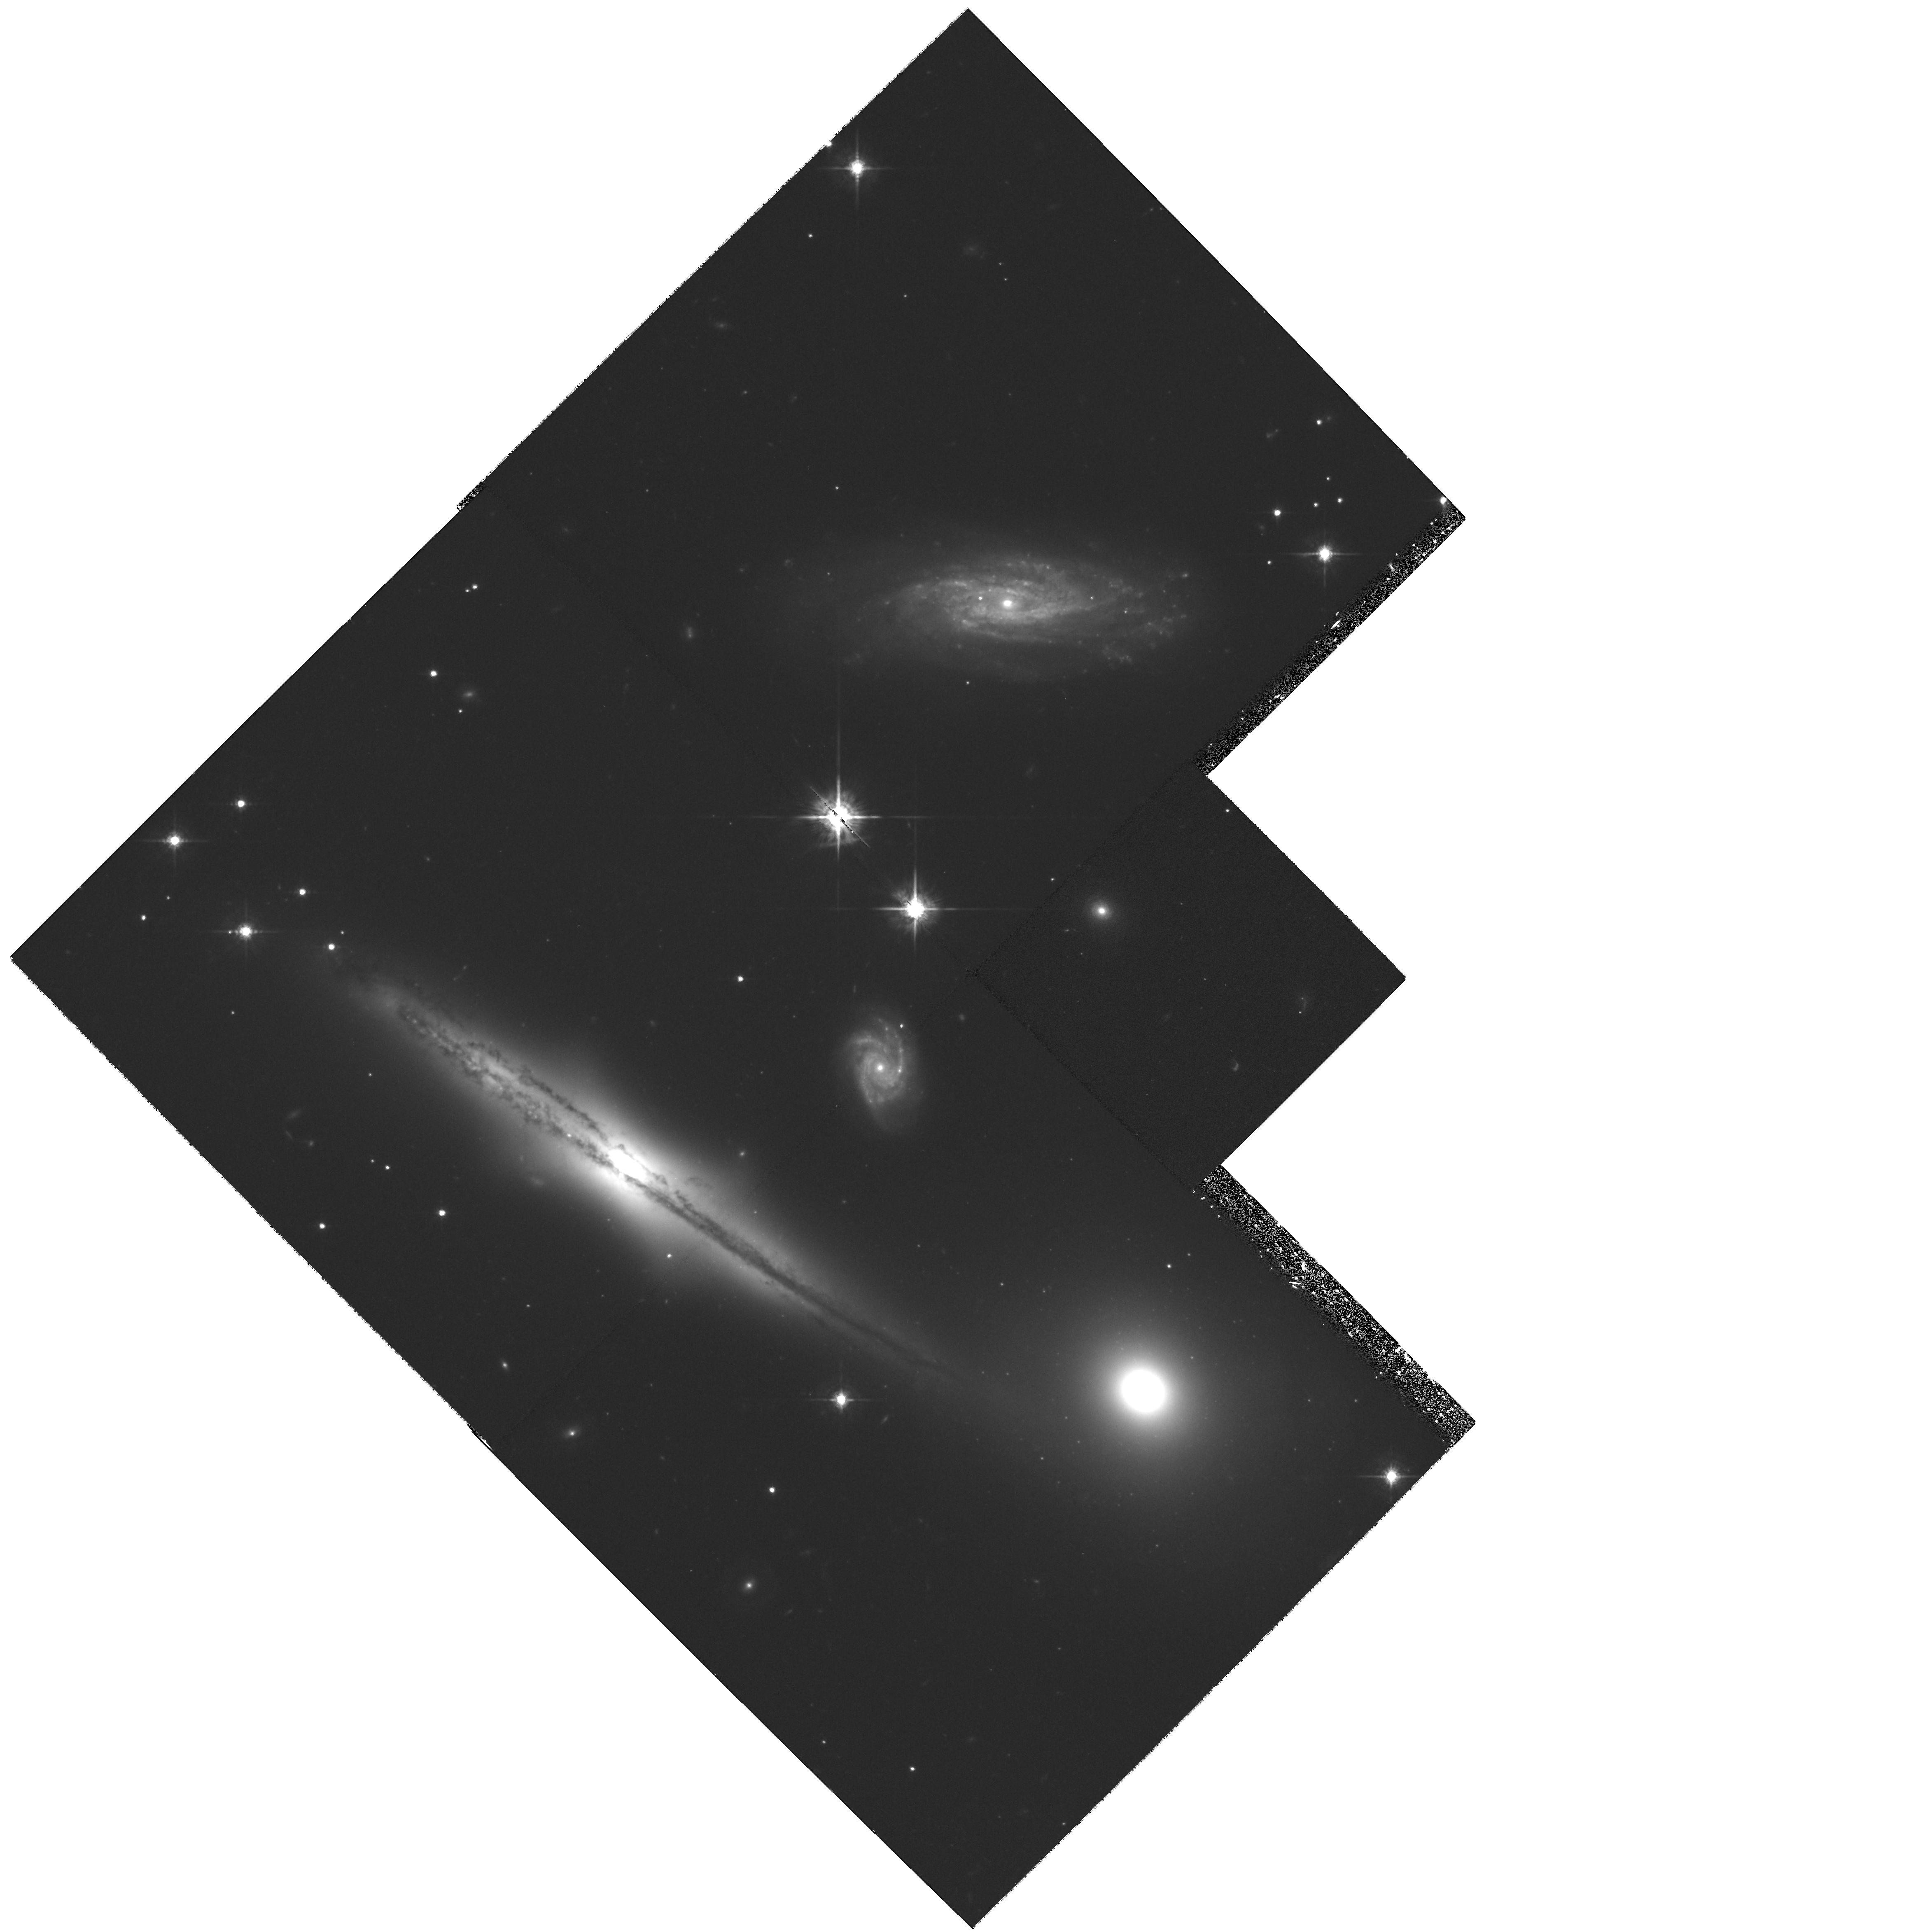
Target: HCG87
Instrument: WFPC2/PC
Filter: F675W
Exposure: 1.3 h
Observation ID: hst_8538_04_wfpc2_pc_f675w_u5k504

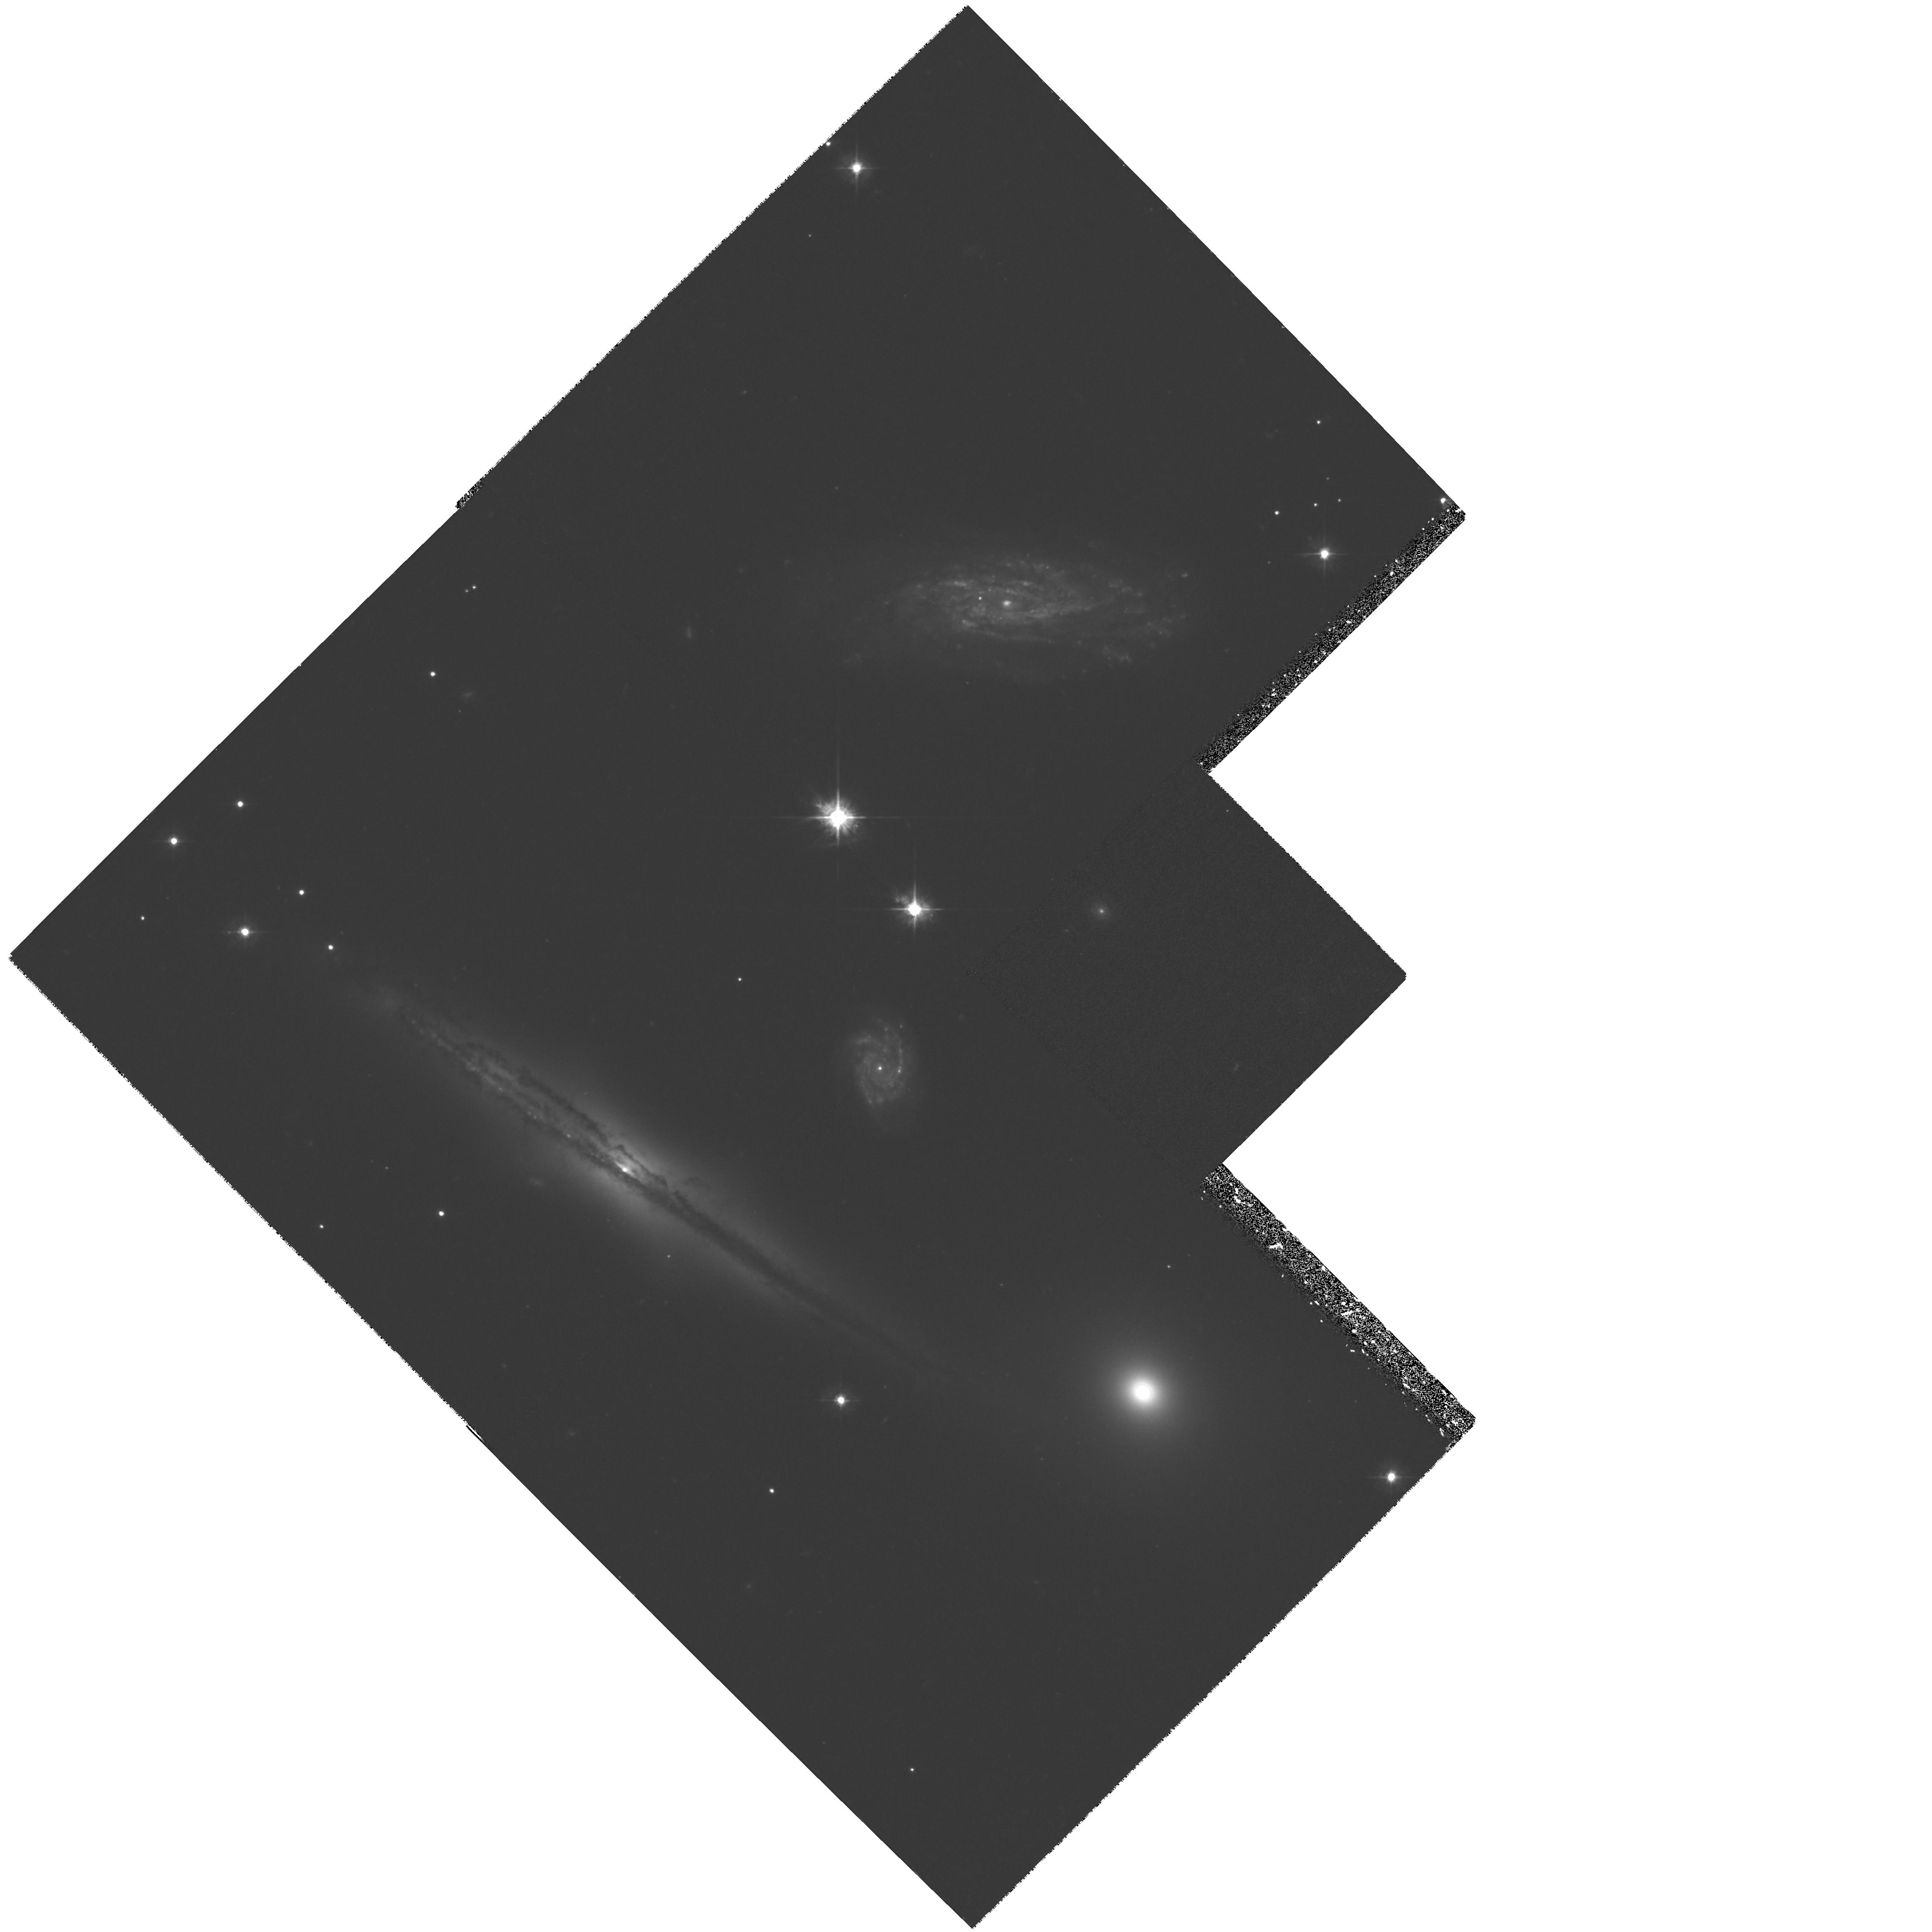
Target: HCG87
Instrument: WFPC2/PC
Filter: F450W
Exposure: 2 h
Observation ID: hst_8538_01_wfpc2_pc_f450w_u5k501

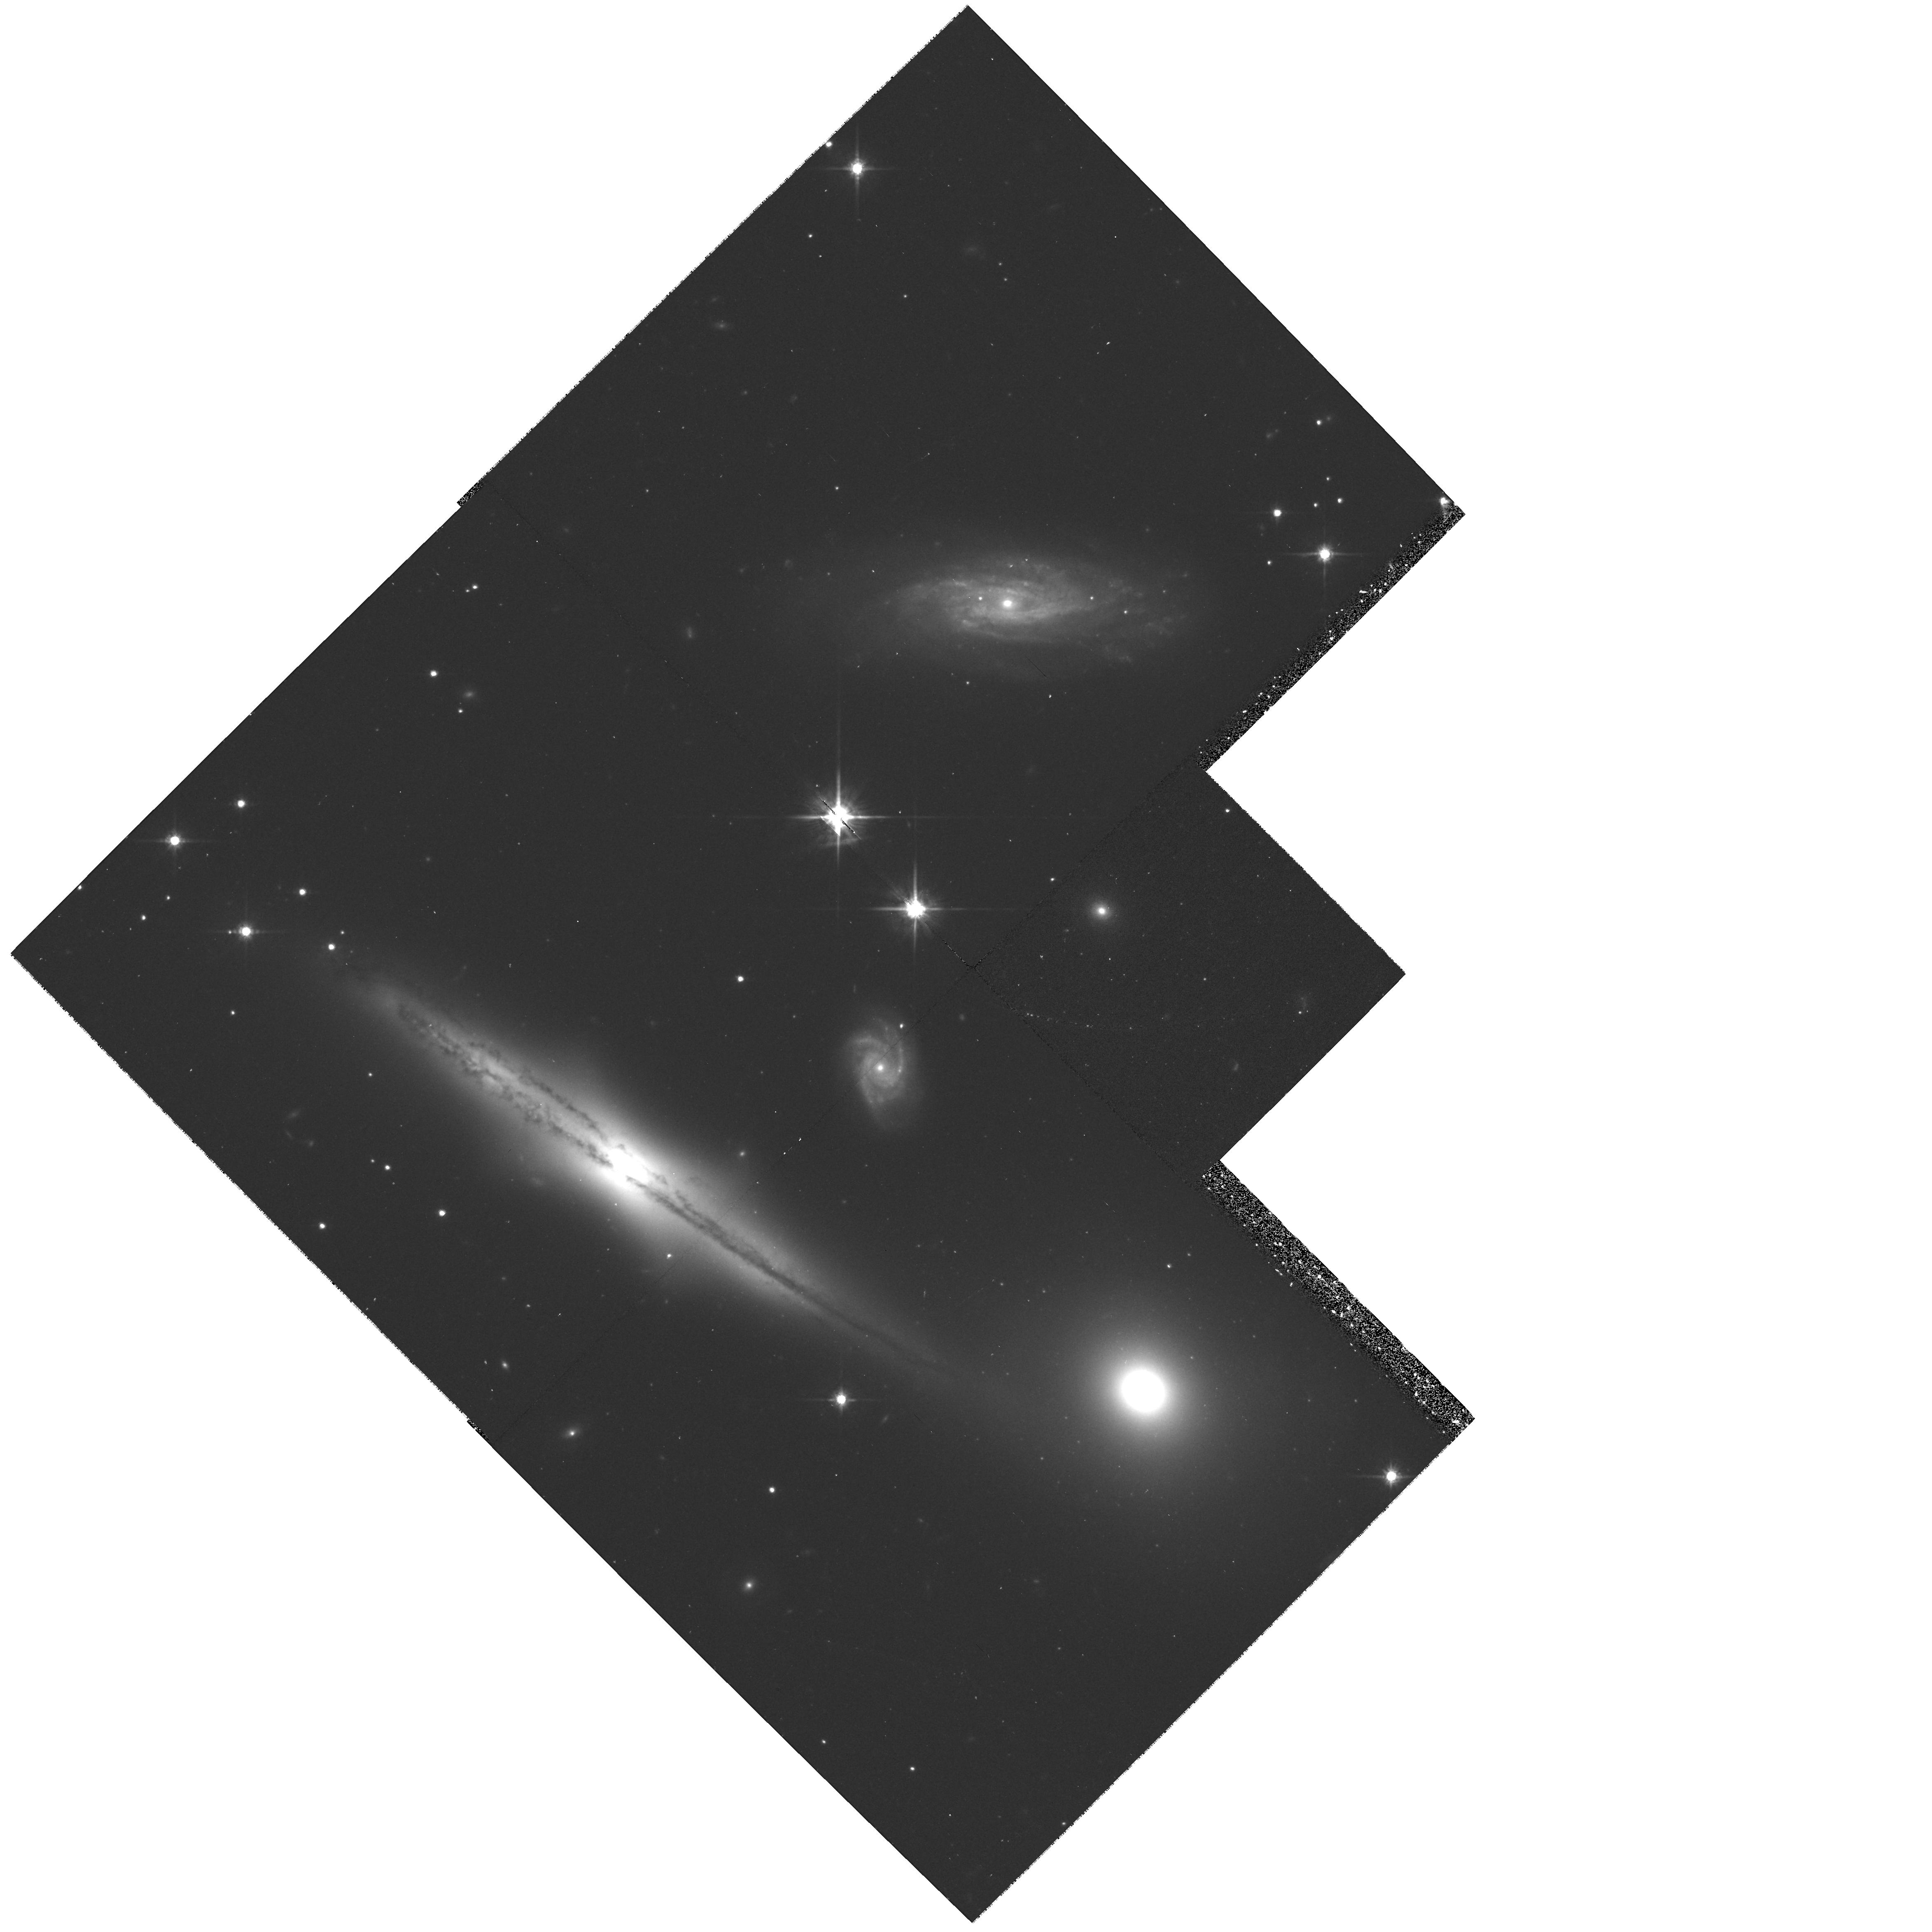
Target: HCG87
Instrument: WFPC2/PC
Filter: F814W
Exposure: 40 min
Observation ID: hst_8538_04_wfpc2_pc_f814w_u5k504

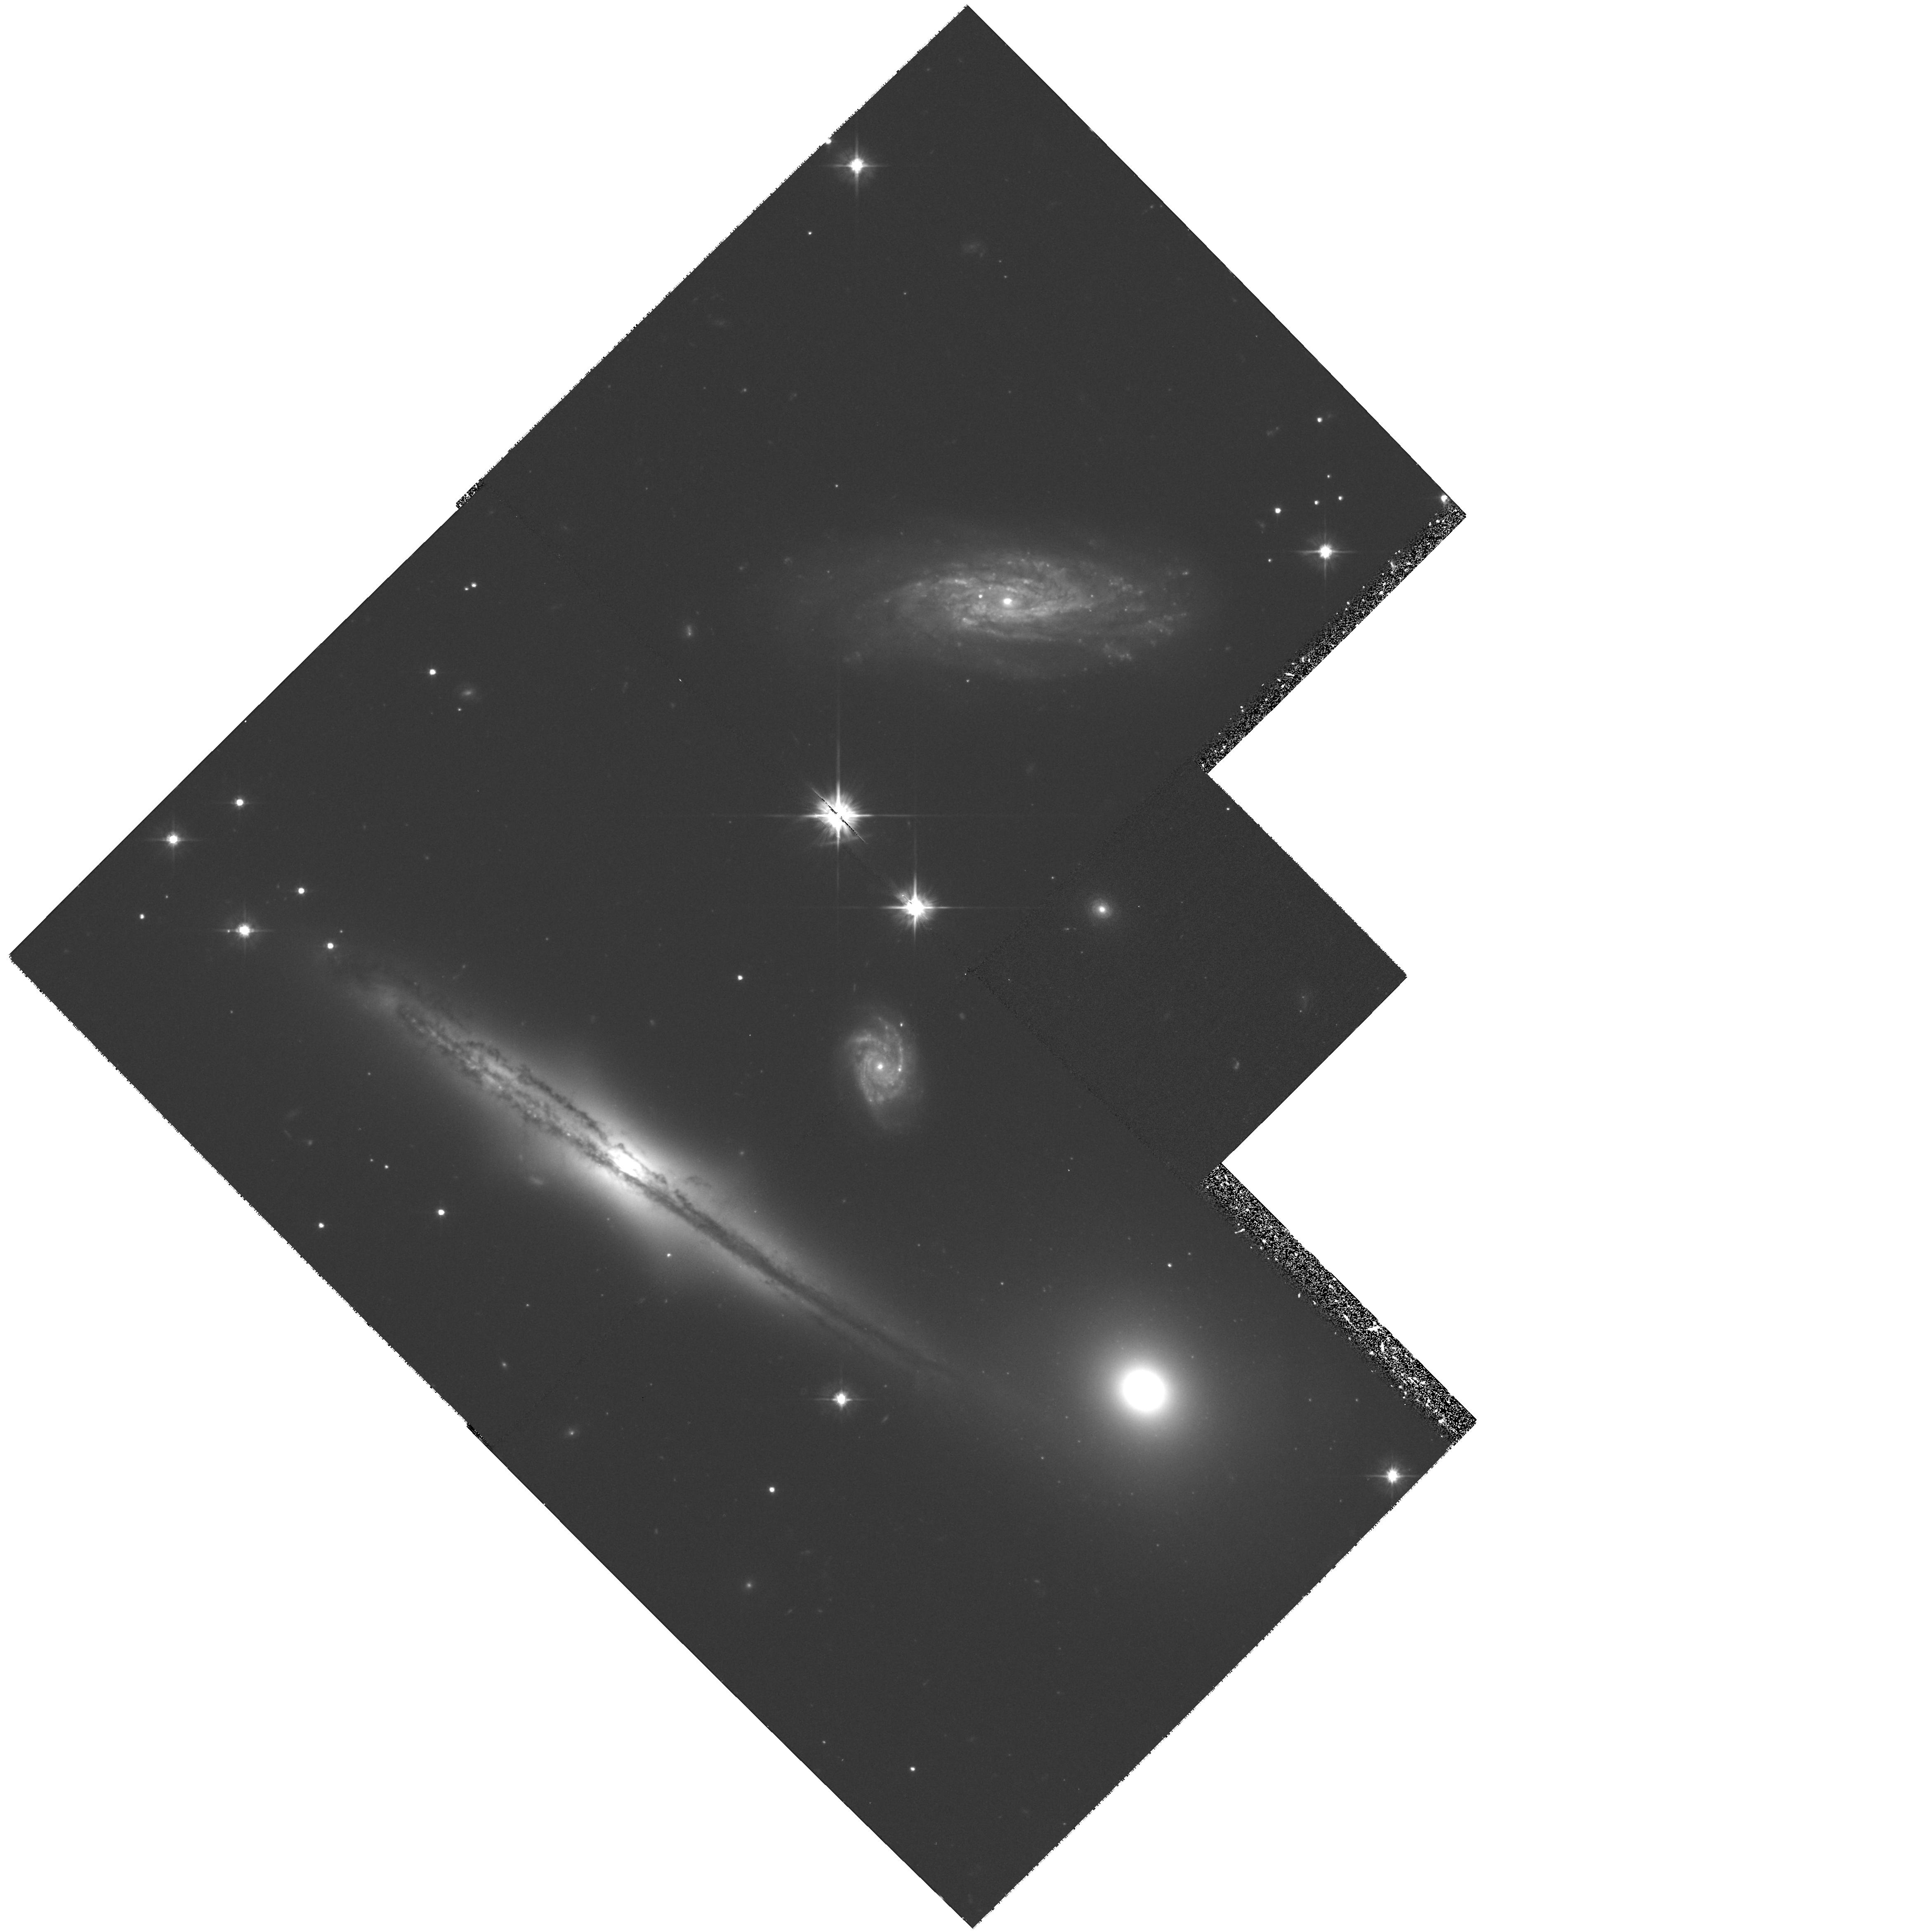
Target: HCG87
Instrument: WFPC2/PC
Filter: F555W
Exposure: 1.3 h
Observation ID: hst_8538_03_wfpc2_pc_f555w_u5k503

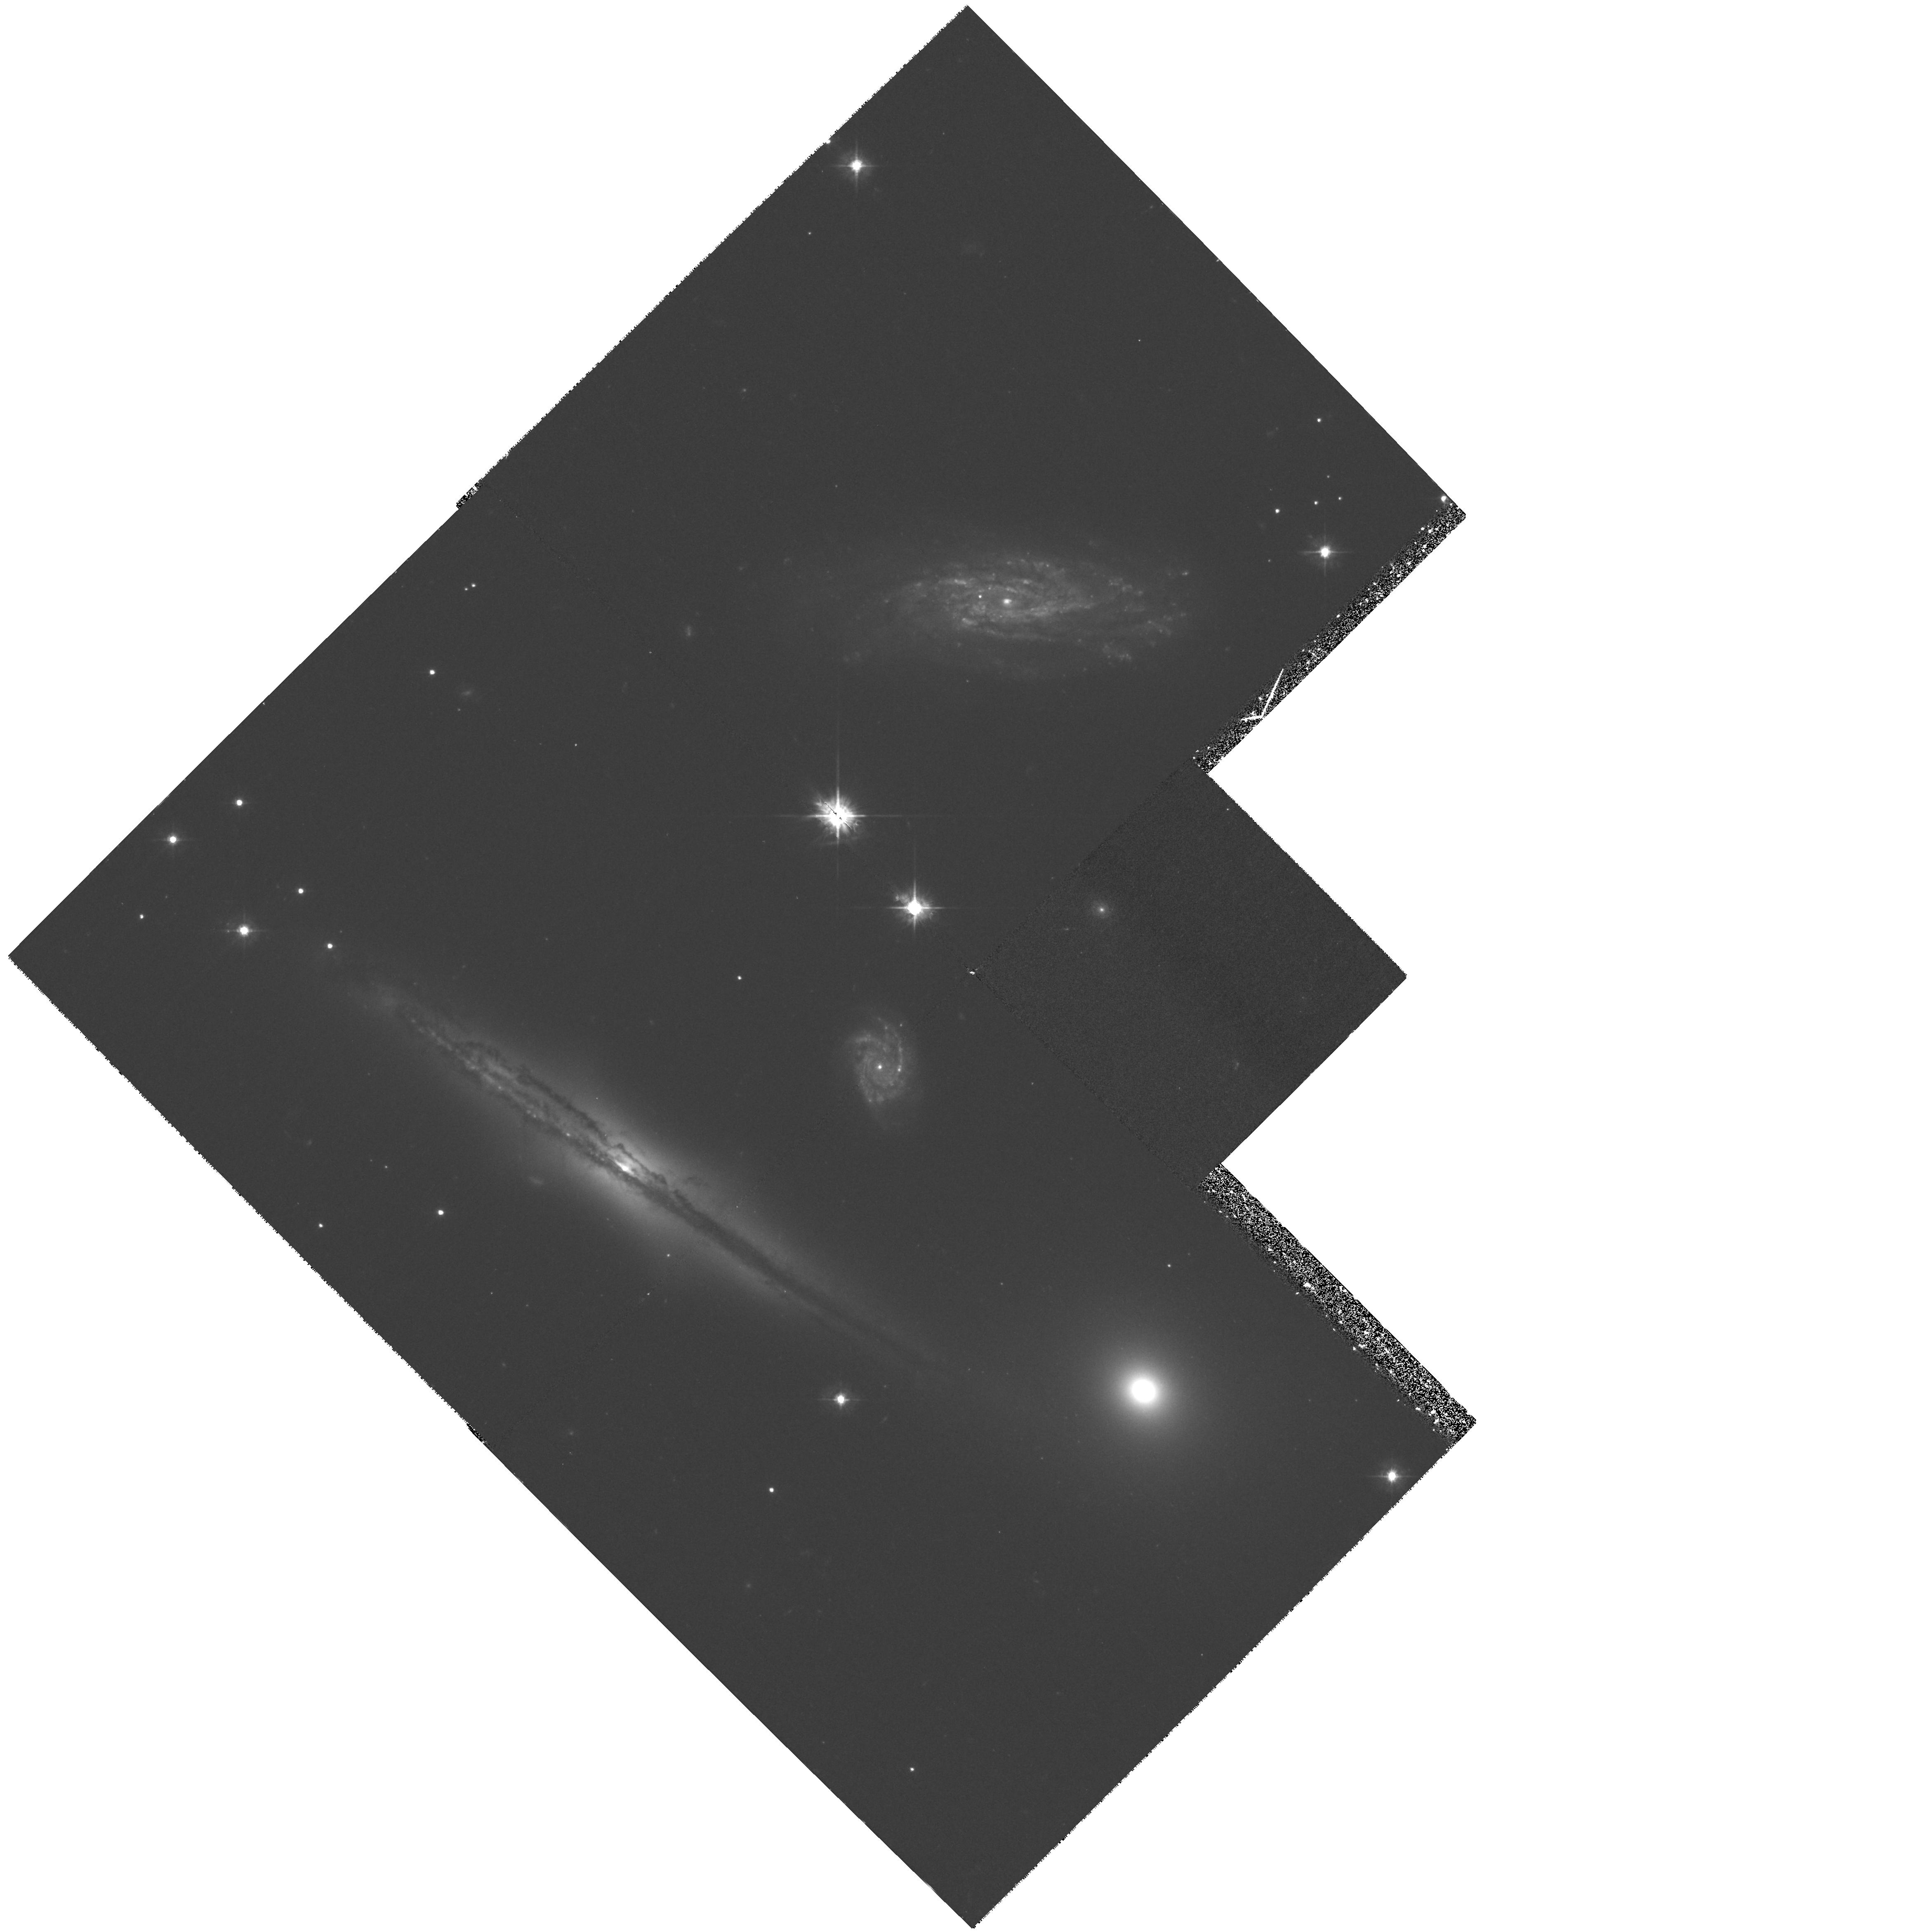
Target: HCG87
Instrument: WFPC2/PC
Filter: F450W
Exposure: 1.3 h
Observation ID: hst_8538_02_wfpc2_pc_f450w_u5k502

Hubble Heritage observations of Hickson Compact Galaxy Group 87 (PI: Noll, Keith S.)

We are observing HCG 87 as part of the Hubble Heritage Project. The aim of the Heritage Project is to provide spectacular HST color images for public release, outreach, and education. The Hickson compact groups of galaxies (HCGs) represent a site of freq uent giant galaxy interactions, and provide an opportunity to study these processes in a controlled present day environment. They are the sights of present-day galaxy formation in the form of tidal dwarf galaxies forming in the debris of interactions, and also likely of globular star cluster formation such as seen in "the Antennae" and other isolated interacting pairs. HCG87 distinguishes itself as one of the most "active" HCGs, hosting two AGNs and a starburst among its three members, all of which show signs of interaction. Thus multi-color WFPC2 observations provide an ideal opportunity to study the relationships between these processes. We propose B (5 orbits), V (2 orbits), R (2 orbits), and I (1 orbit) - band obse rvations of HGC87, the deepest ima ges of any Hickson compact group. The observing strategy will enable us to detect tidal debris (S/N=2.2) and map its structure, to map regions of star formation and place them in an evolutionary sequence, and to search for dwarf galaxies associated w ith the giant galaxies and at large in the group. The three giant galaxies themselves present a rich variety: a large "boxy" spiral with a prominent dust lane and an AGN (87a), a nearby lenticular that also houses an AGN (87b), and the northernmost spiral (87c) that is a possible starburst. The sequence of star formation mapped spatially throughout this group may be the best opportunity to sequence the interplay between interactions and the different levels of star formation acting from the tidal debris in through the central engines of these galaxies.